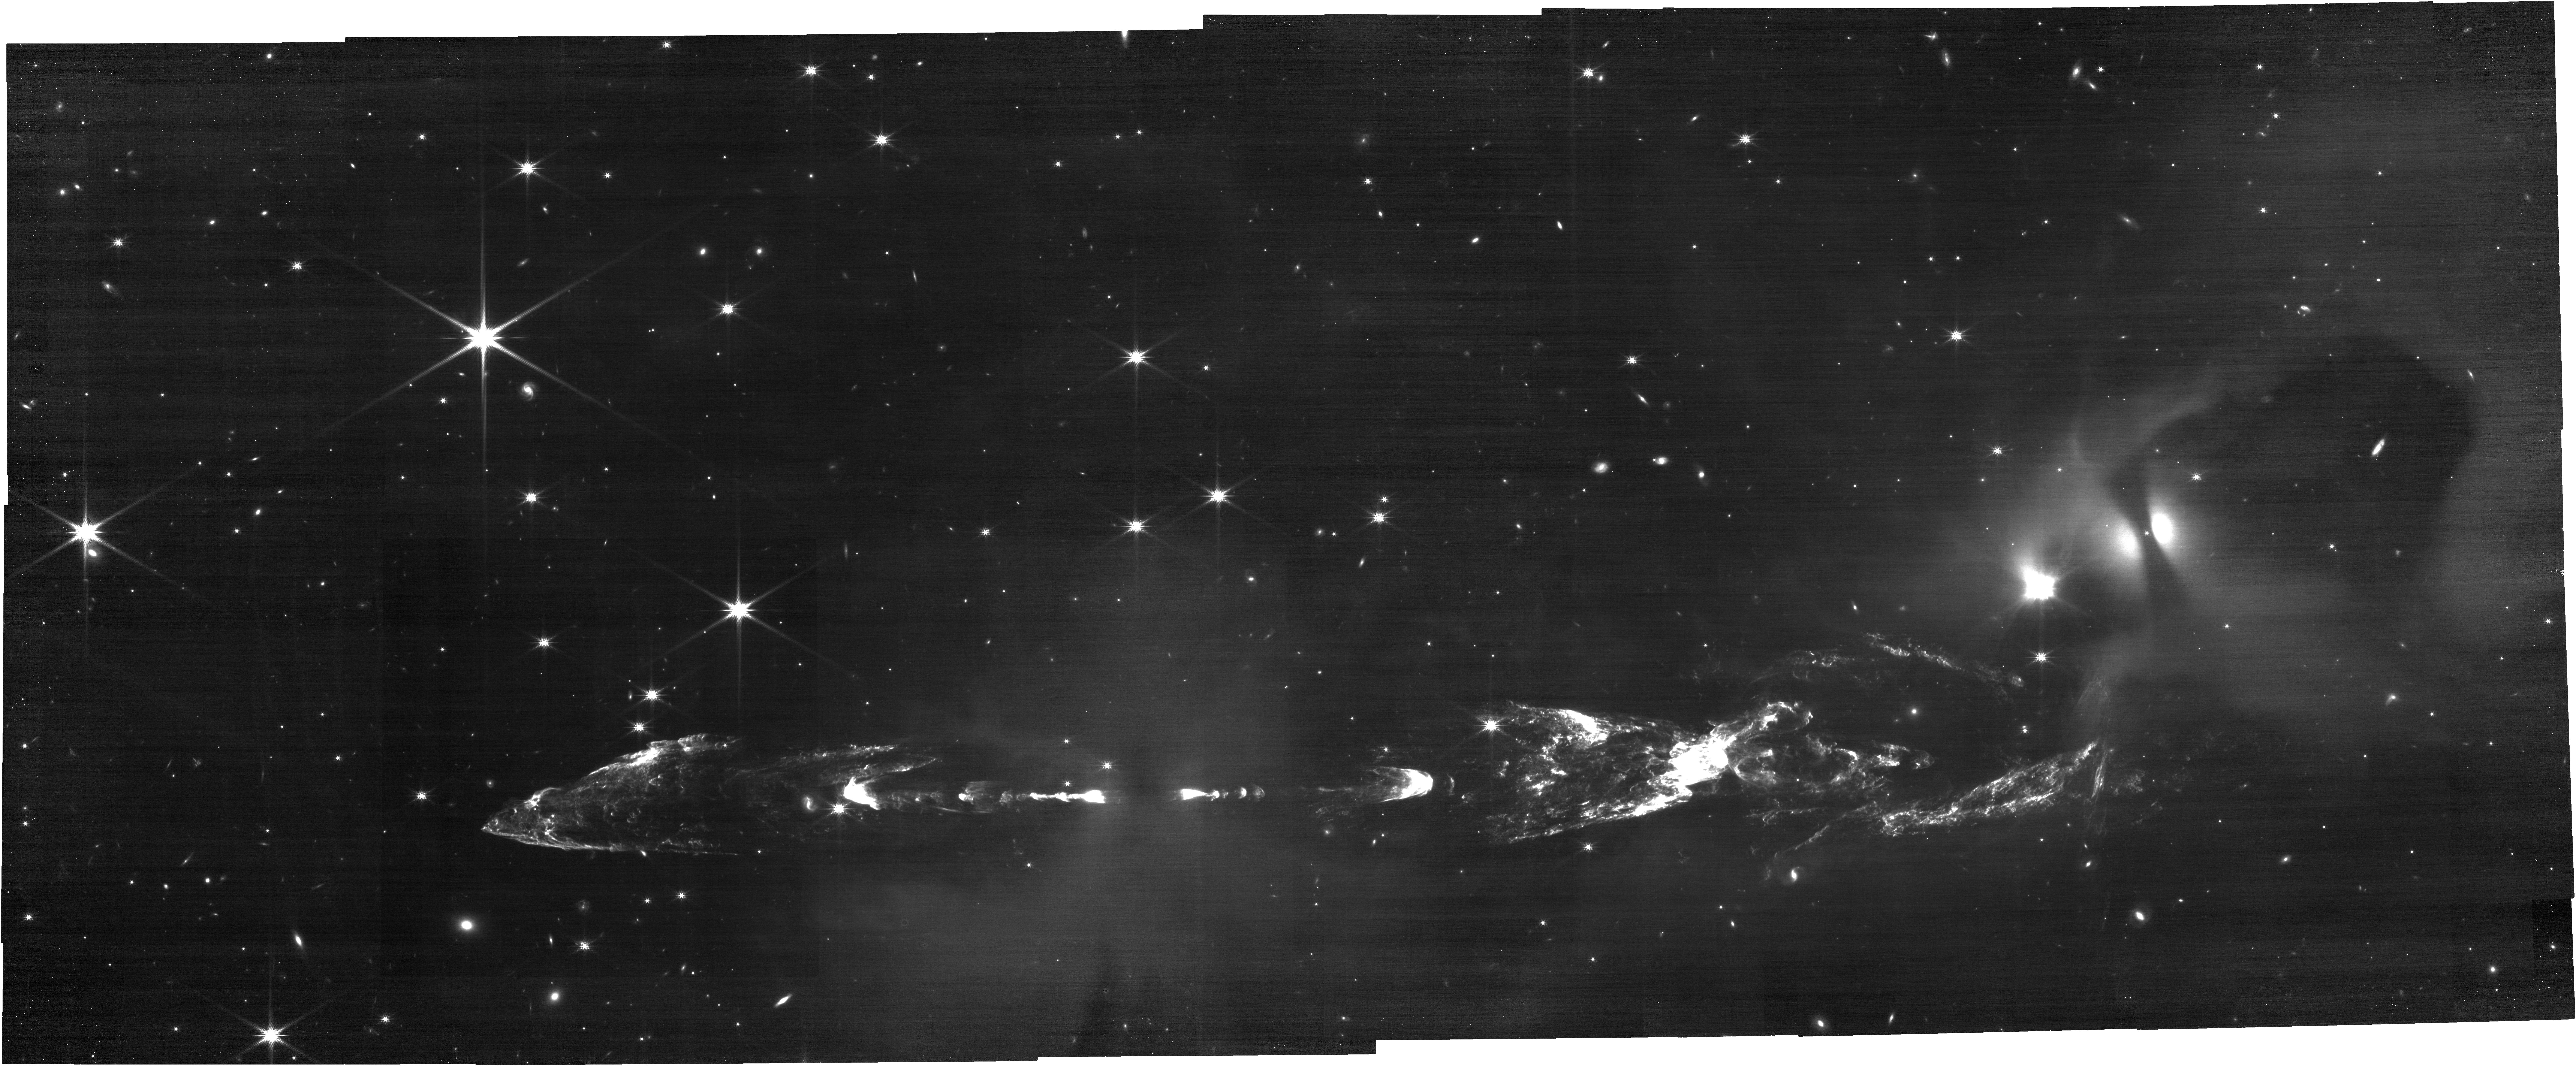
Target: HH212-POS1
Instrument: NIRCAM
Filter: F200W
Exposure: 30 min
Observation ID: jw02771-o001_t001_nircam_clear-f200w

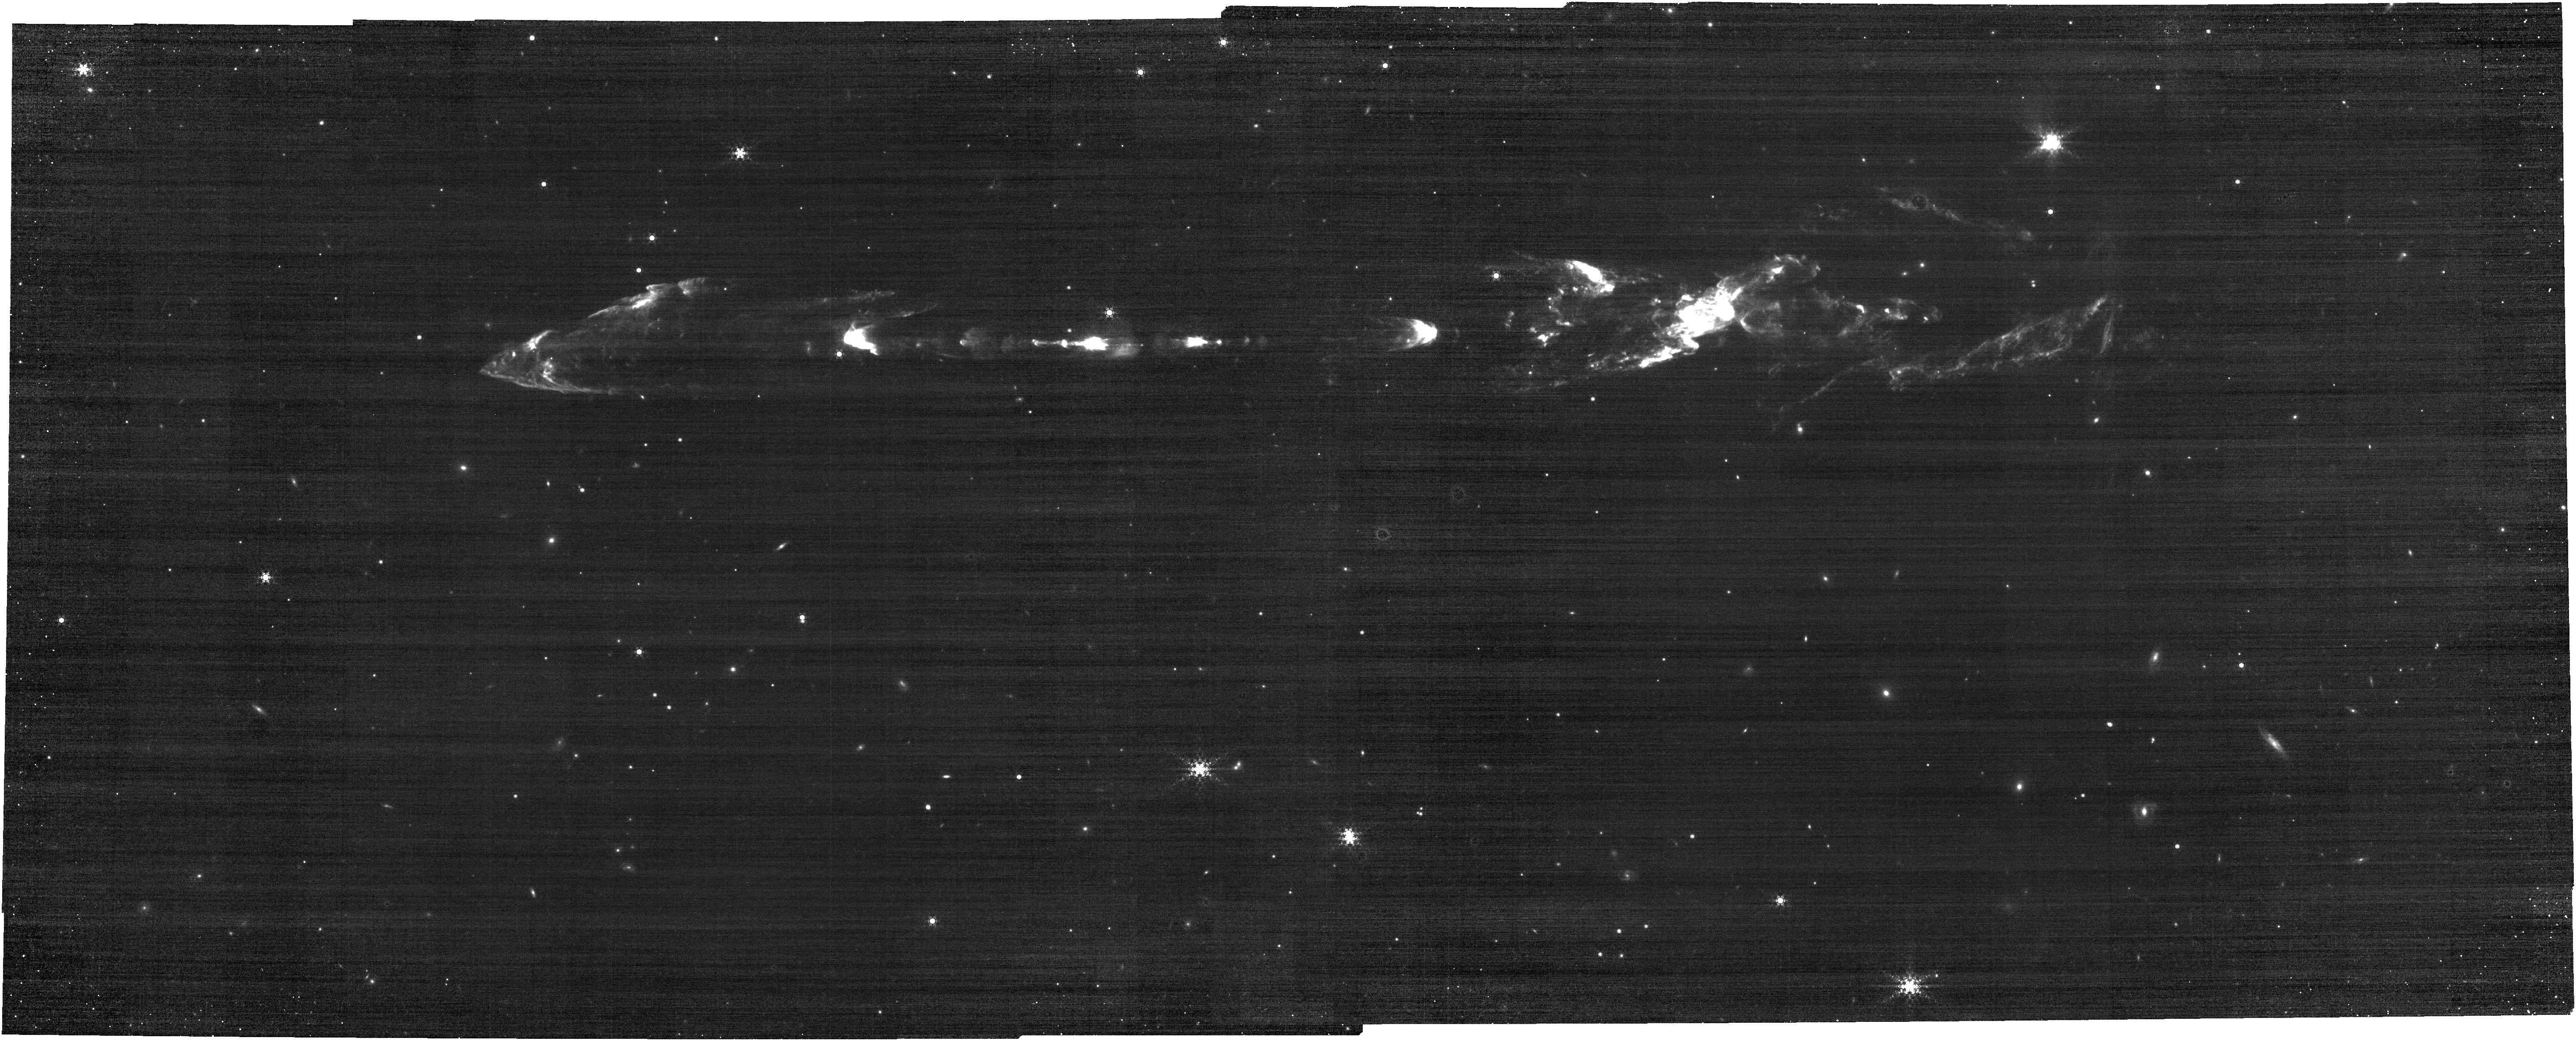
Target: HH212-POS2
Instrument: NIRCAM
Filter: F444W+F466N
Exposure: 30 min
Observation ID: jw02771-o002_t002_nircam_f444w-f466n

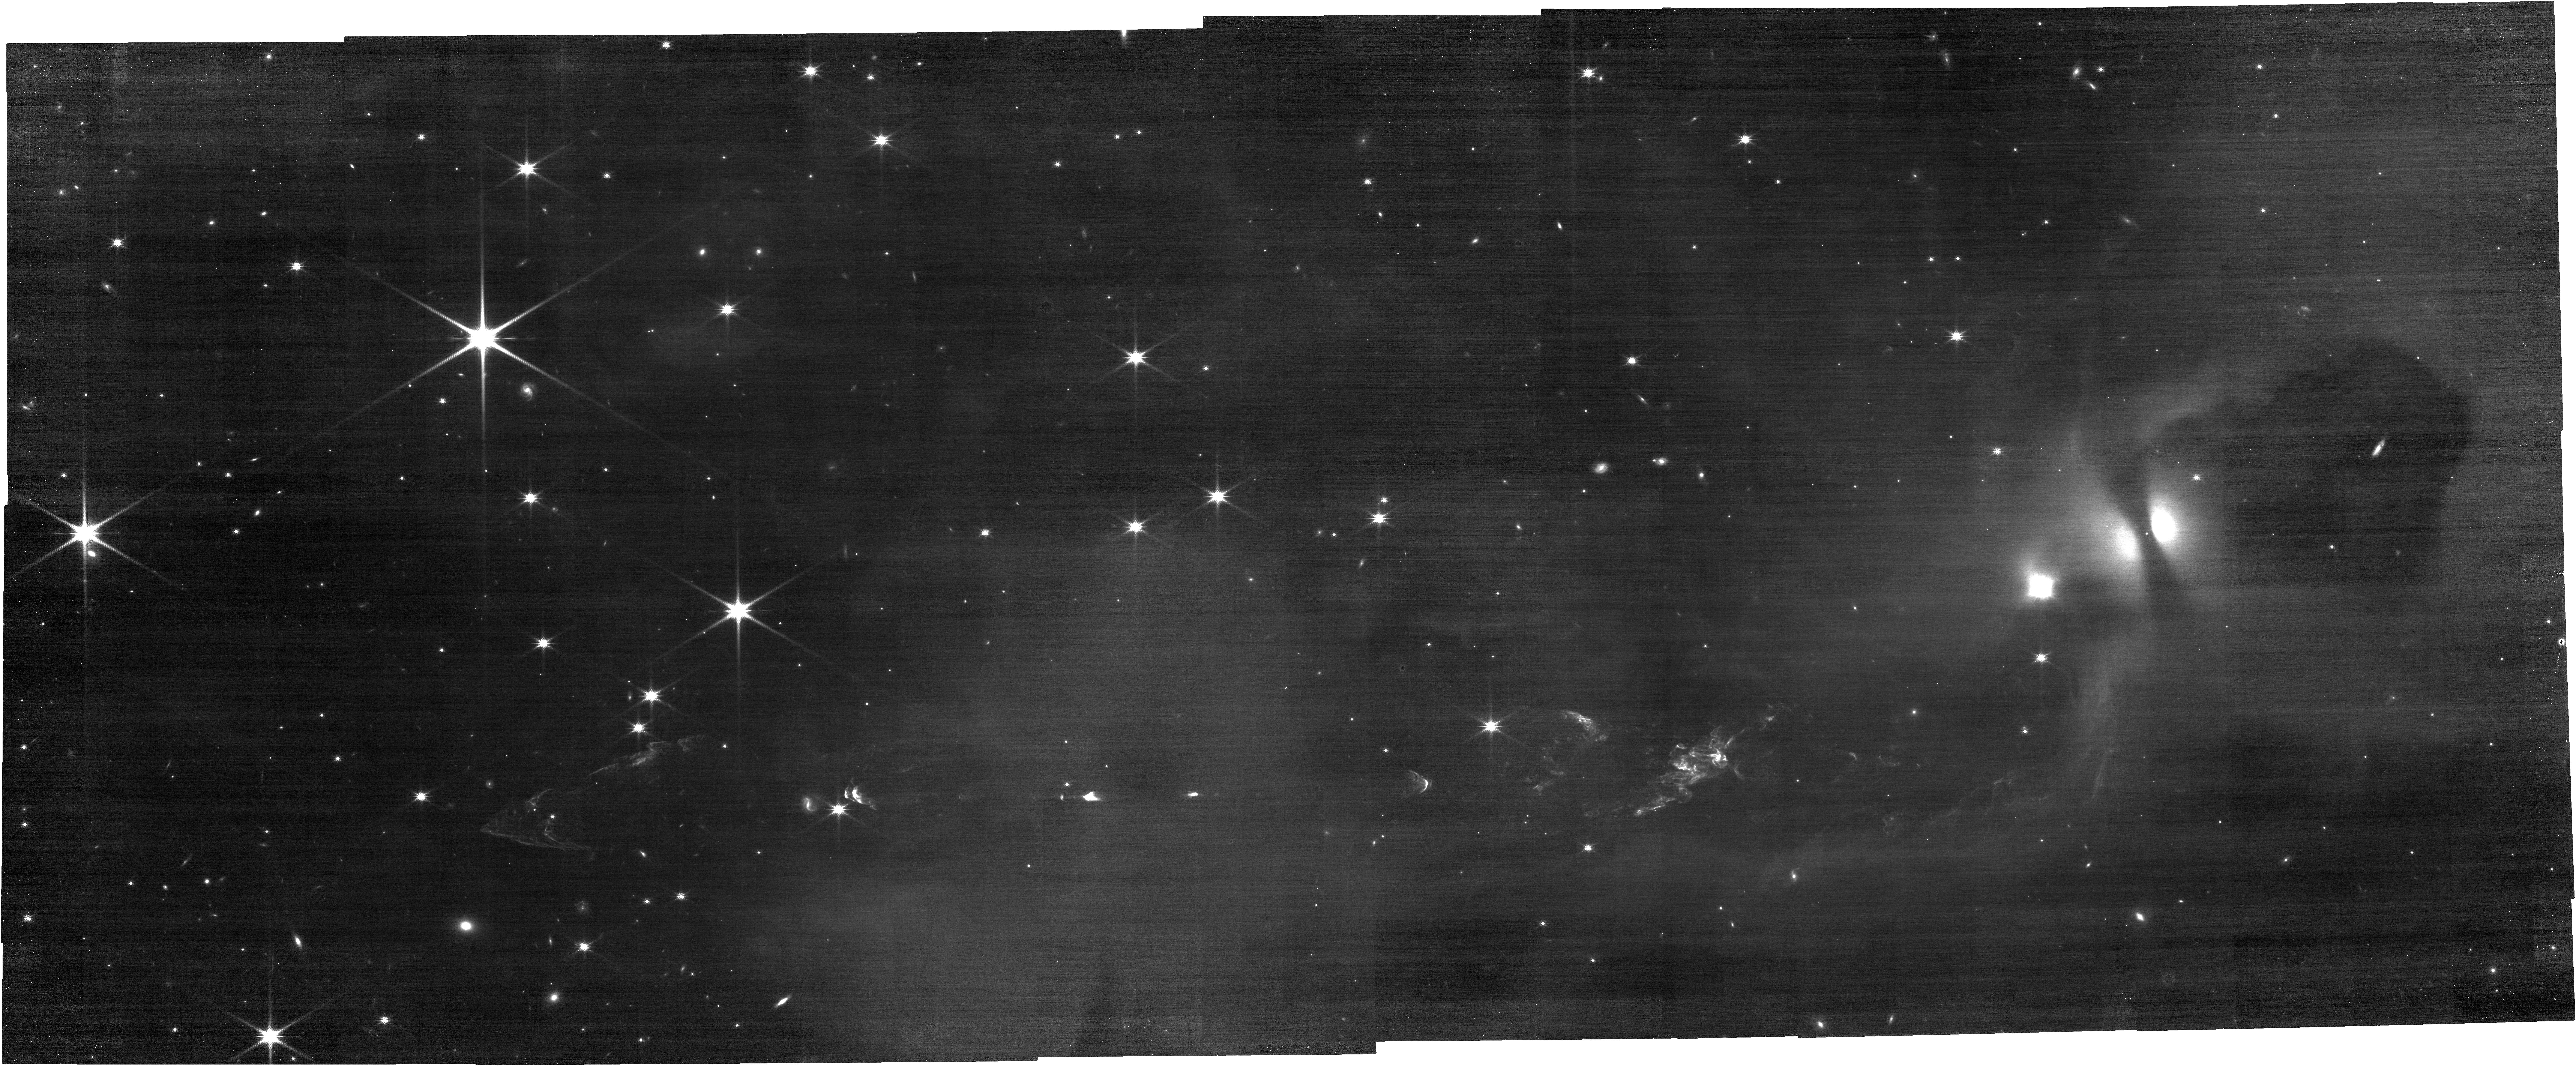
Target: HH212-POS1
Instrument: NIRCAM
Filter: F150W
Exposure: 30 min
Observation ID: jw02771-o001_t001_nircam_clear-f150w

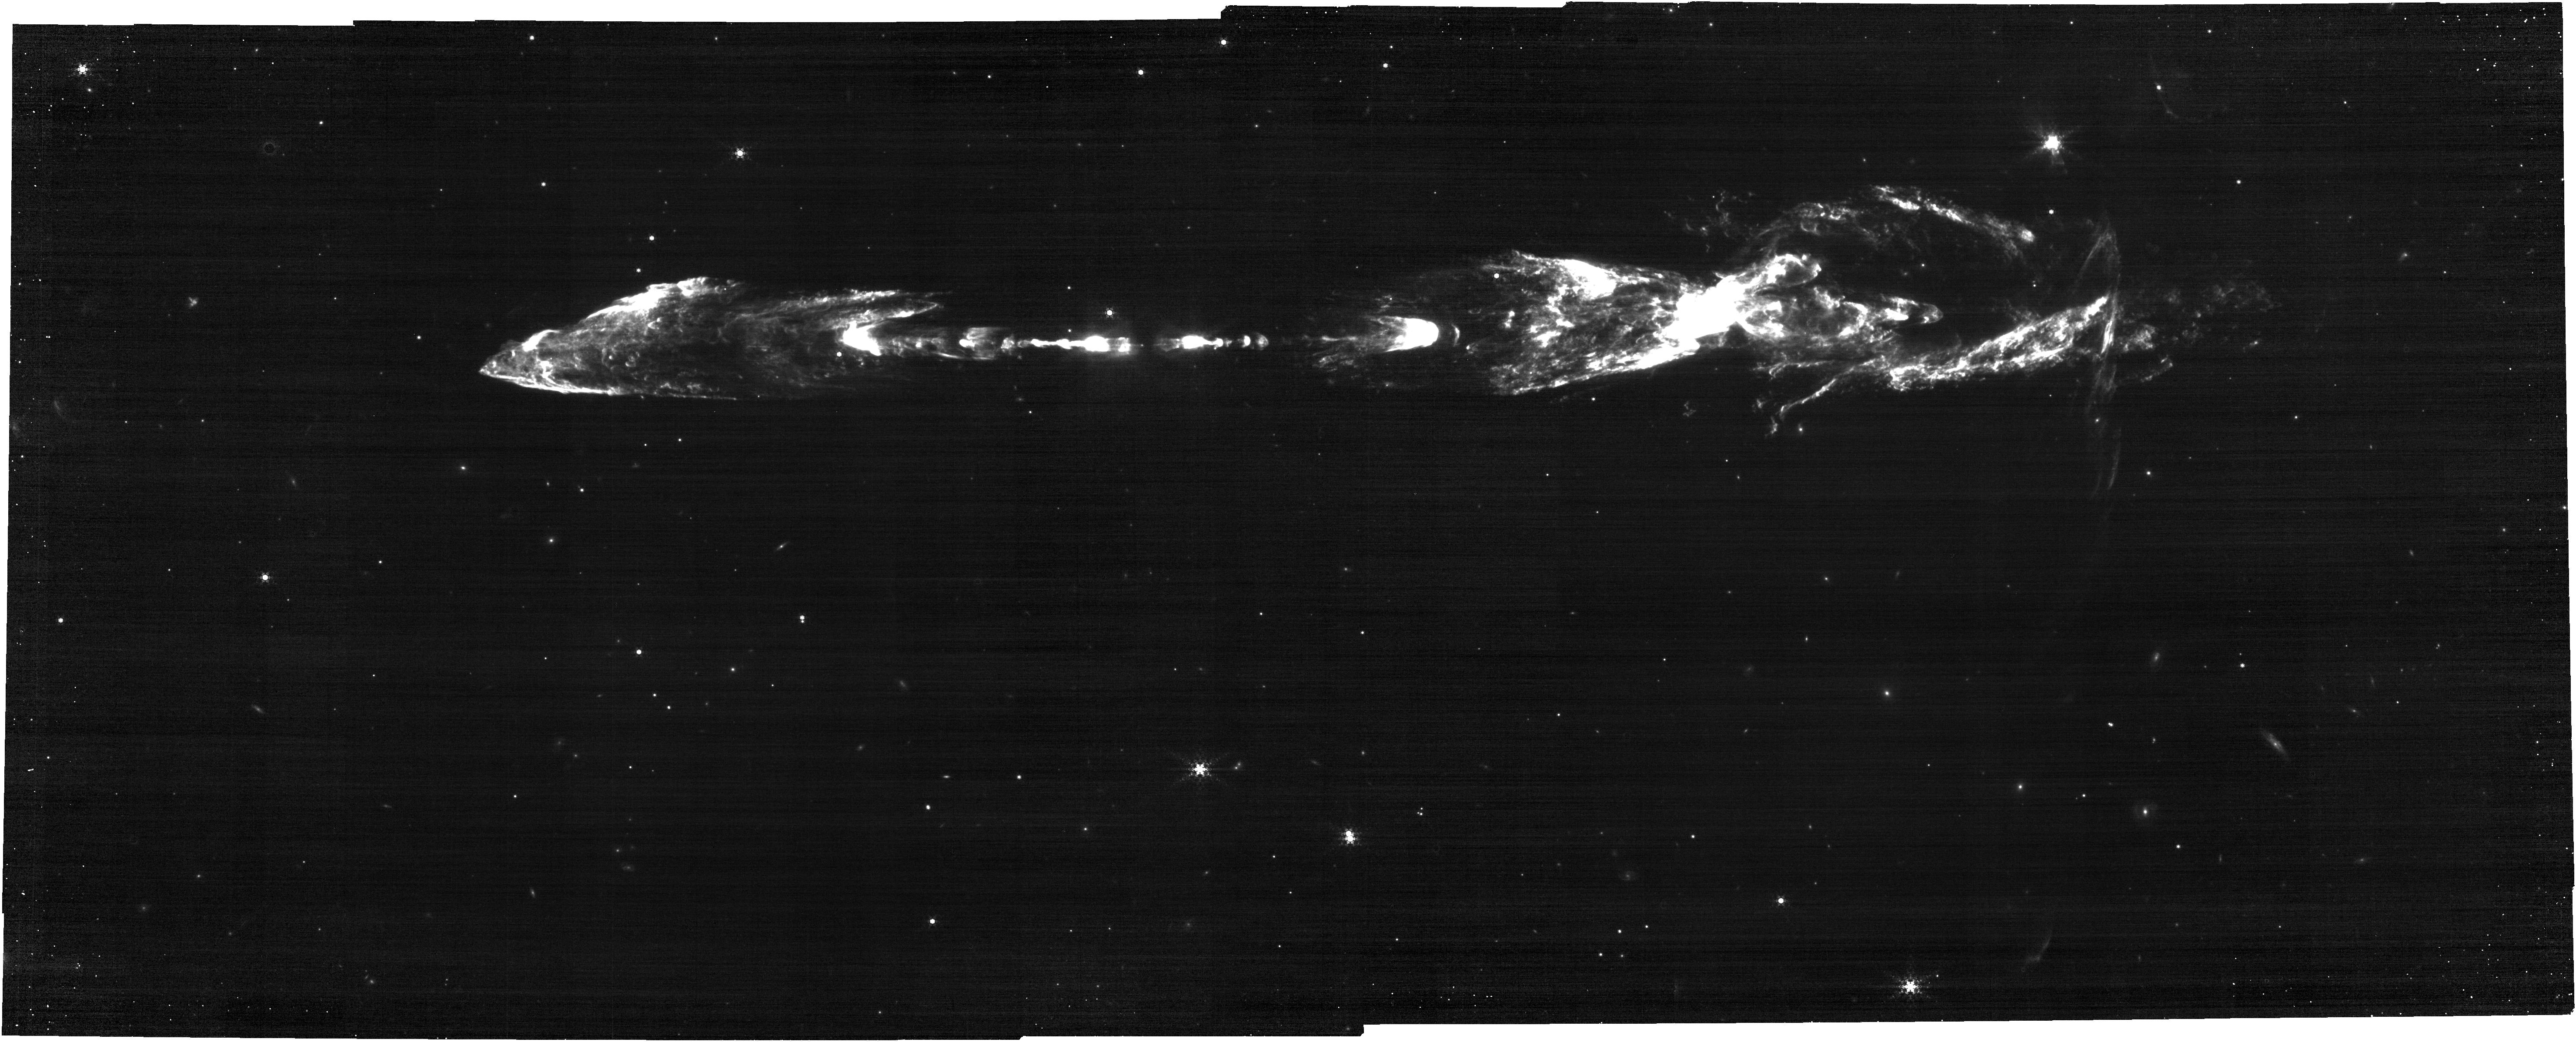
Target: HH212-POS2
Instrument: NIRCAM
Filter: F444W+F470N
Exposure: 30 min
Observation ID: jw02771-o002_t002_nircam_f444w-f470n

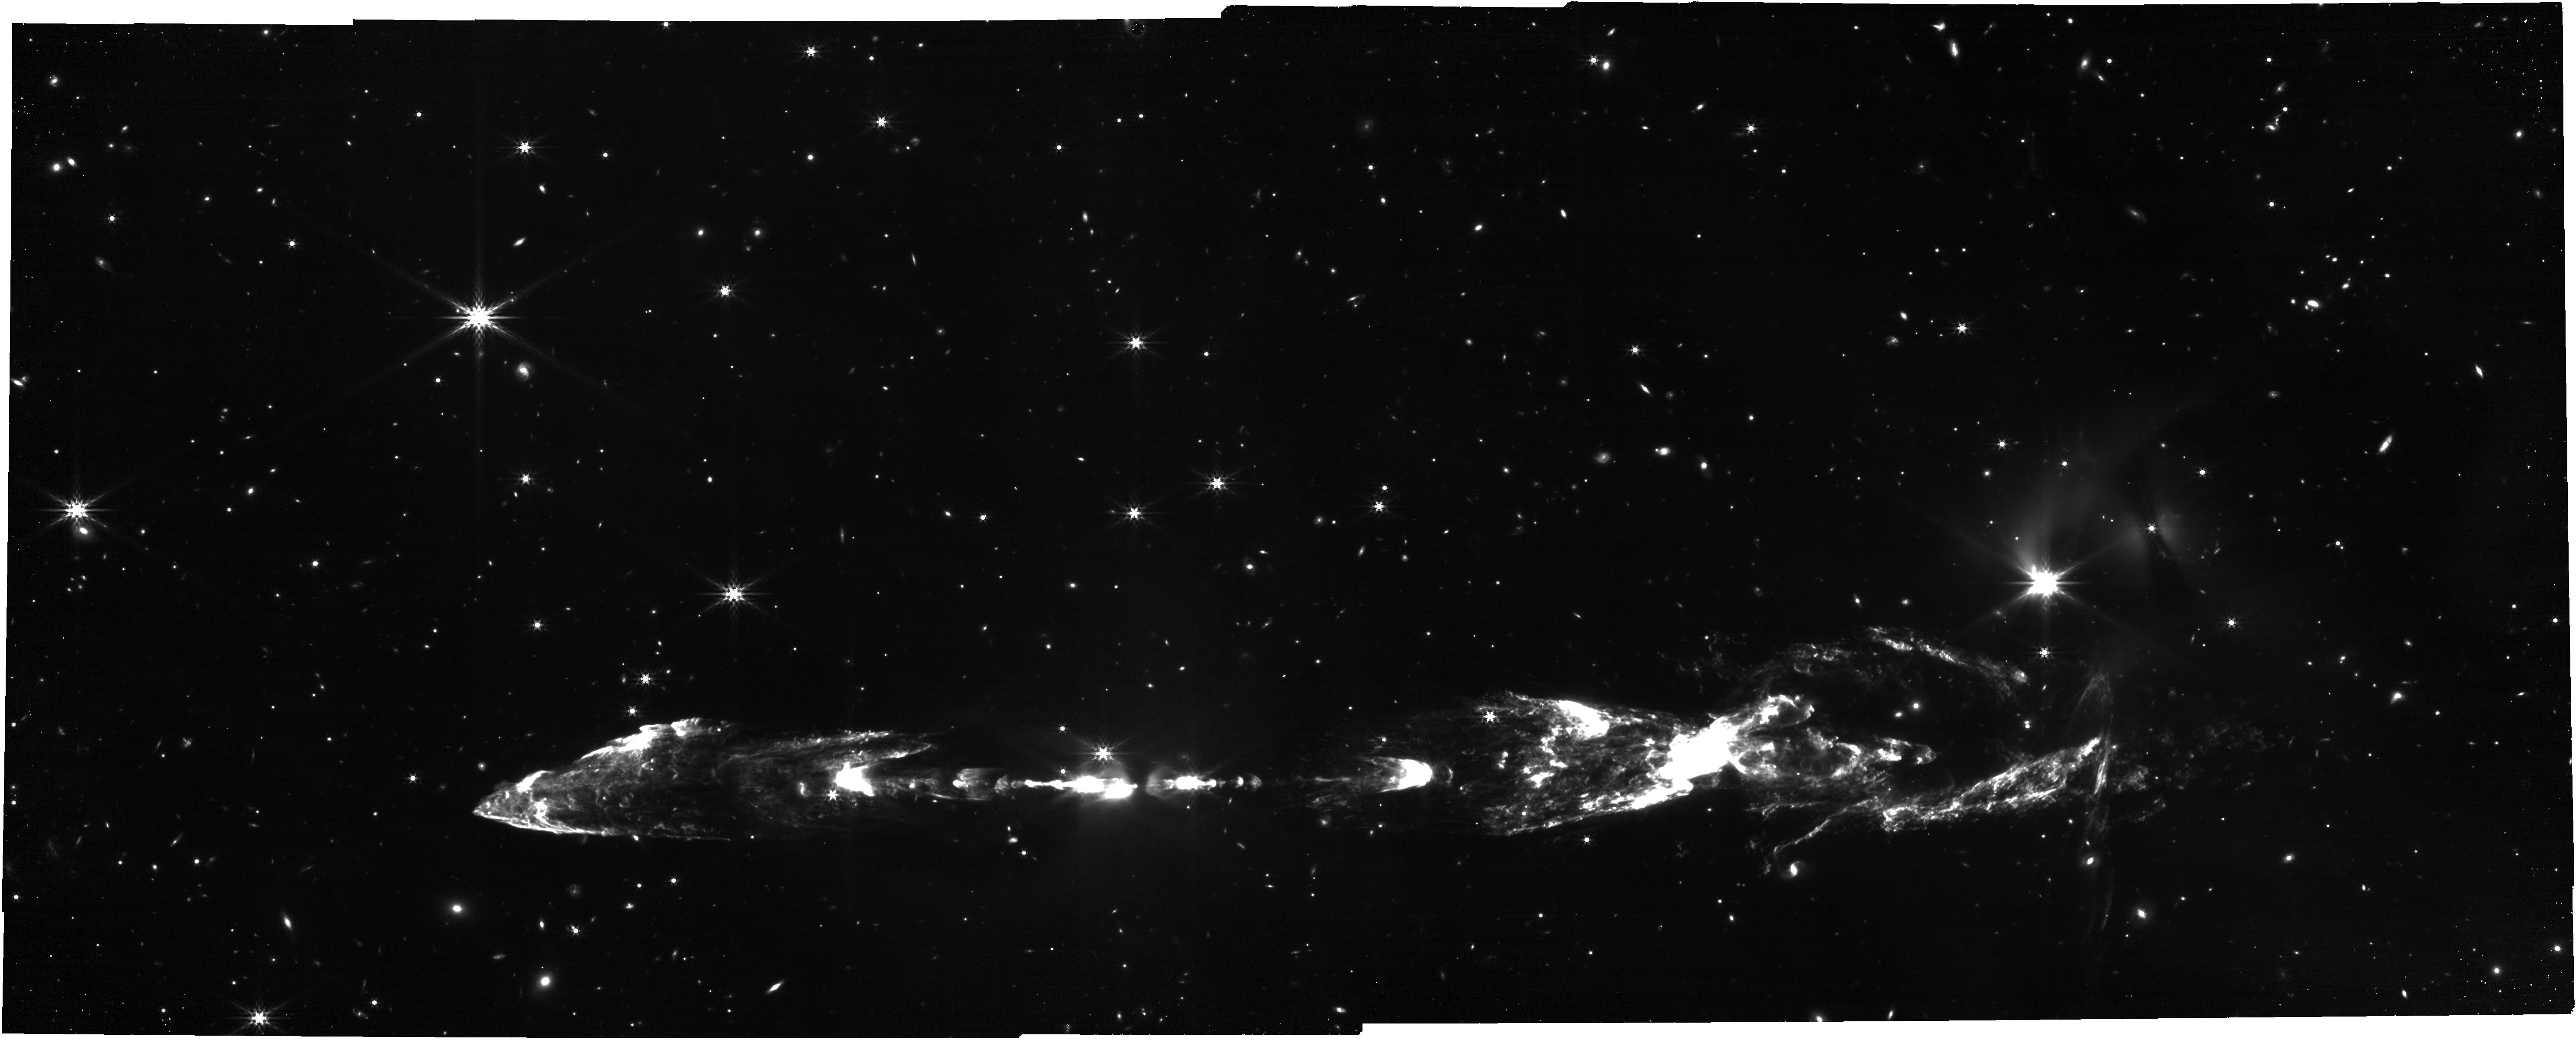
Target: HH212-POS1
Instrument: NIRCAM
Filter: F444W
Exposure: 30 min
Observation ID: jw02771-o001_t001_nircam_clear-f444w

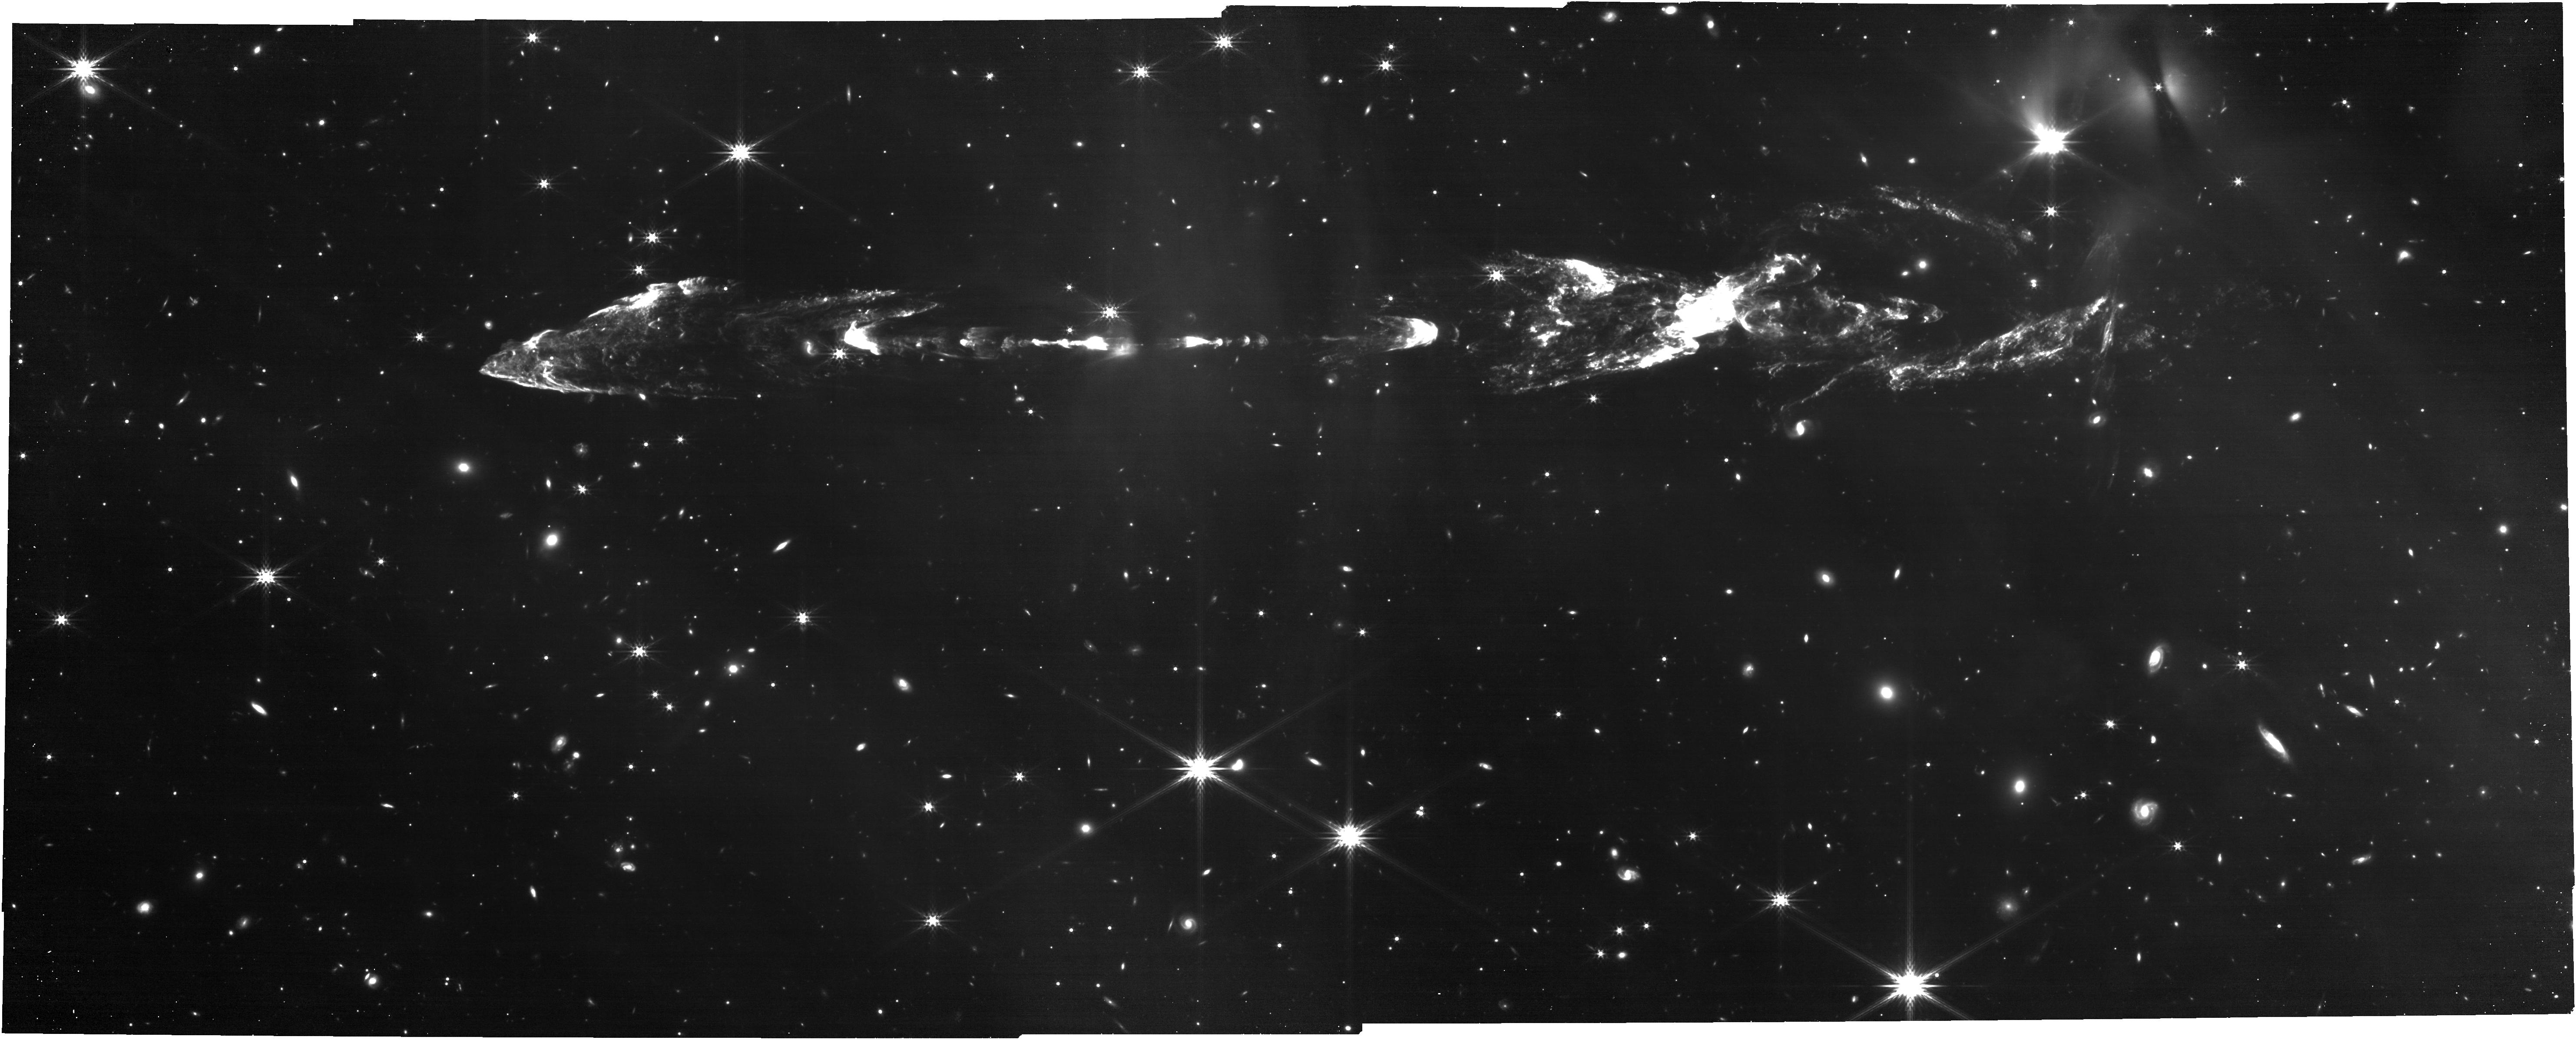
Target: HH212-POS2
Instrument: NIRCAM
Filter: F356W
Exposure: 30 min
Observation ID: jw02771-o002_t002_nircam_clear-f356w

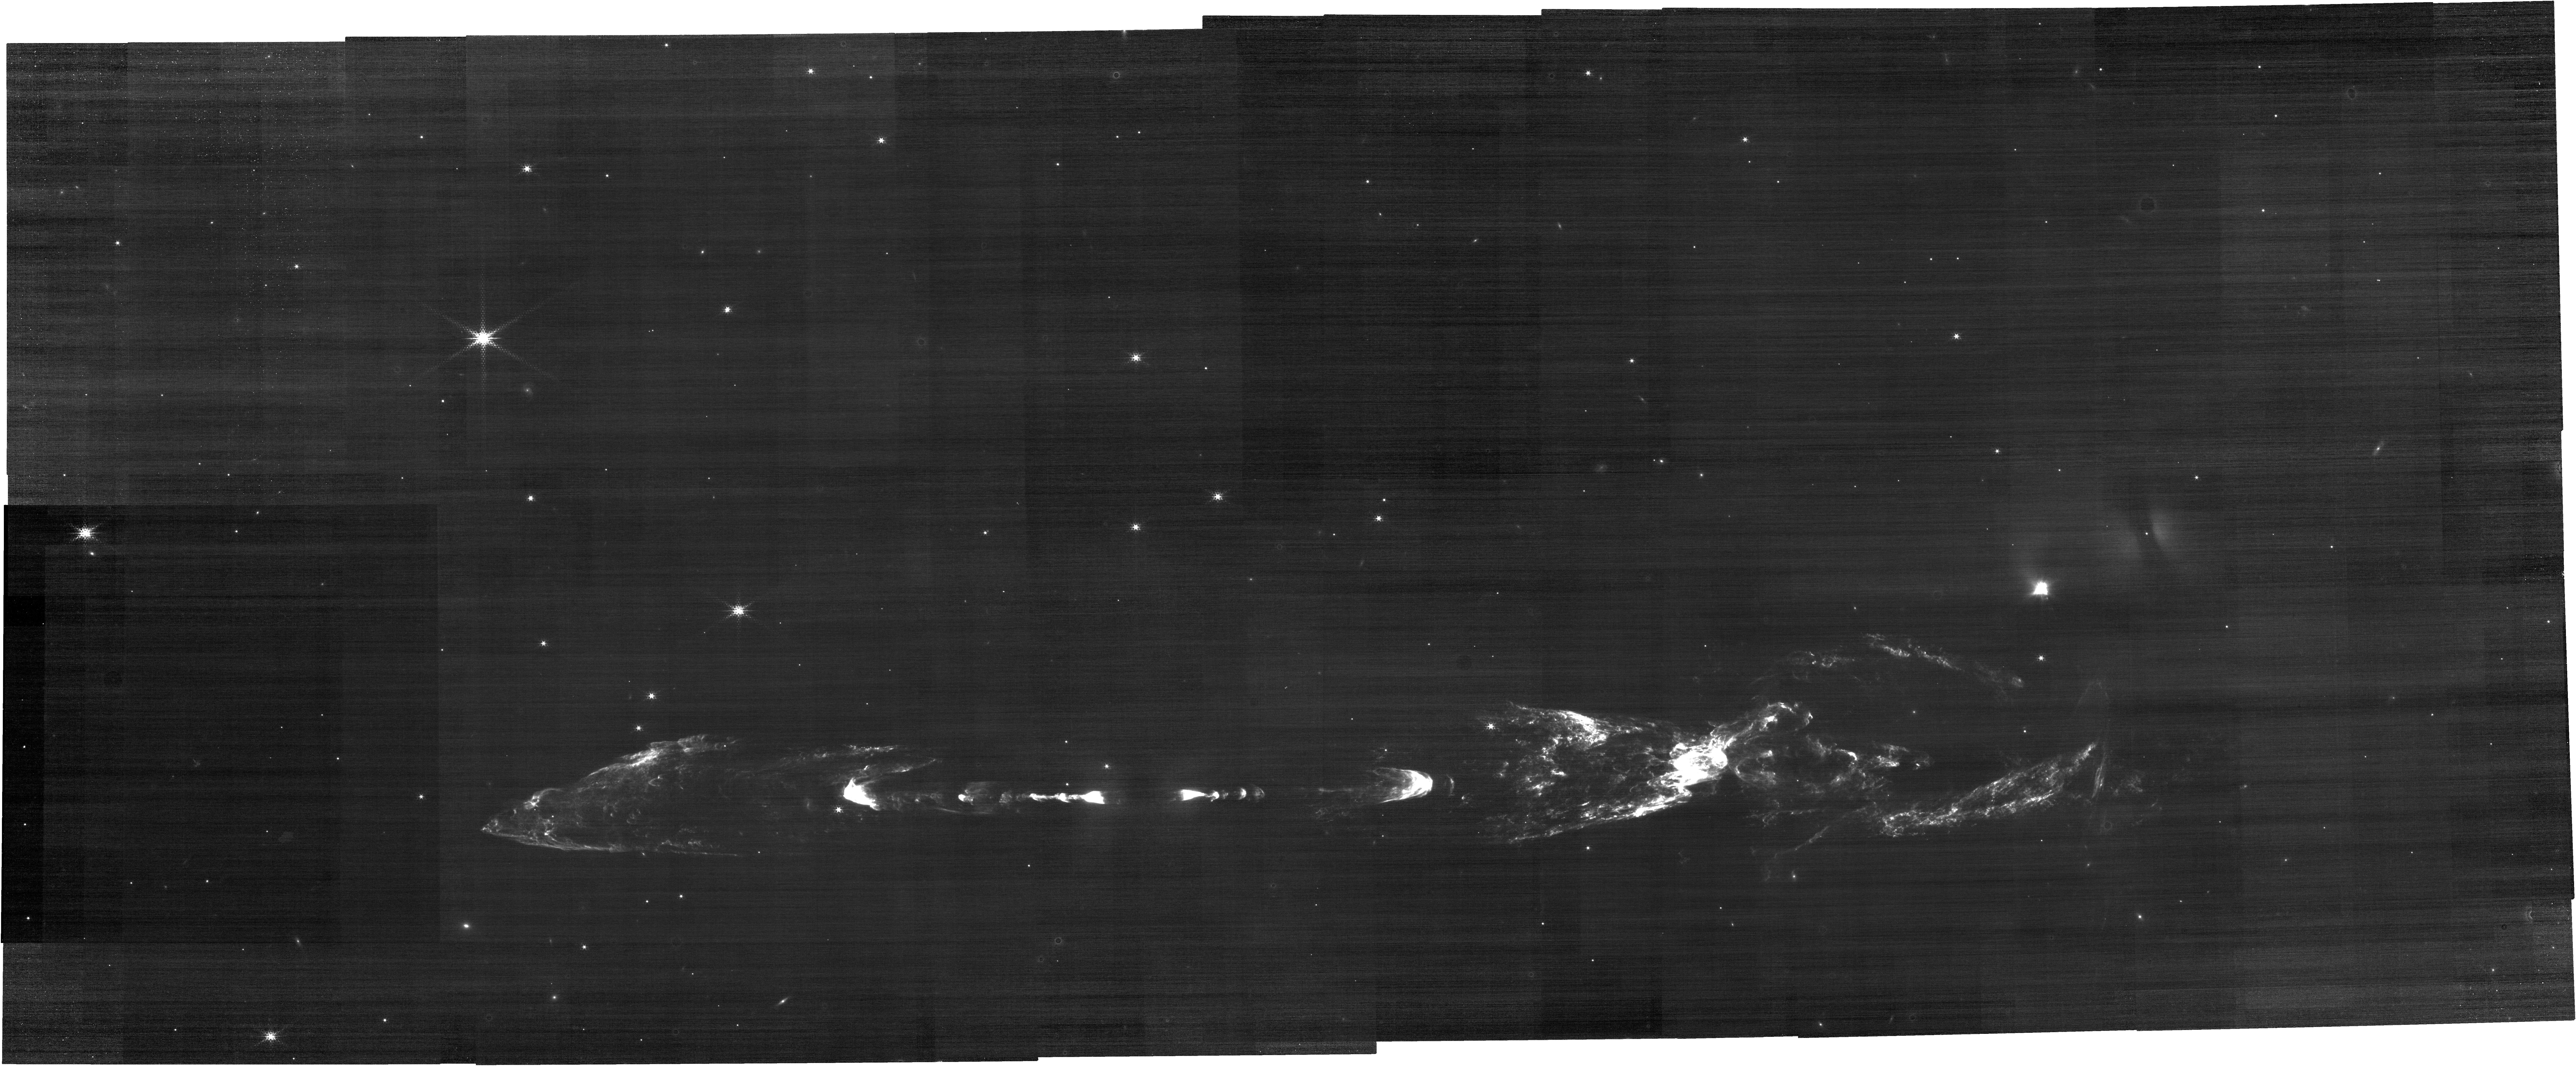
Target: HH212-POS1
Instrument: NIRCAM
Filter: F212N
Exposure: 1 h
Observation ID: jw02771-o001_t001_nircam_clear-f212n

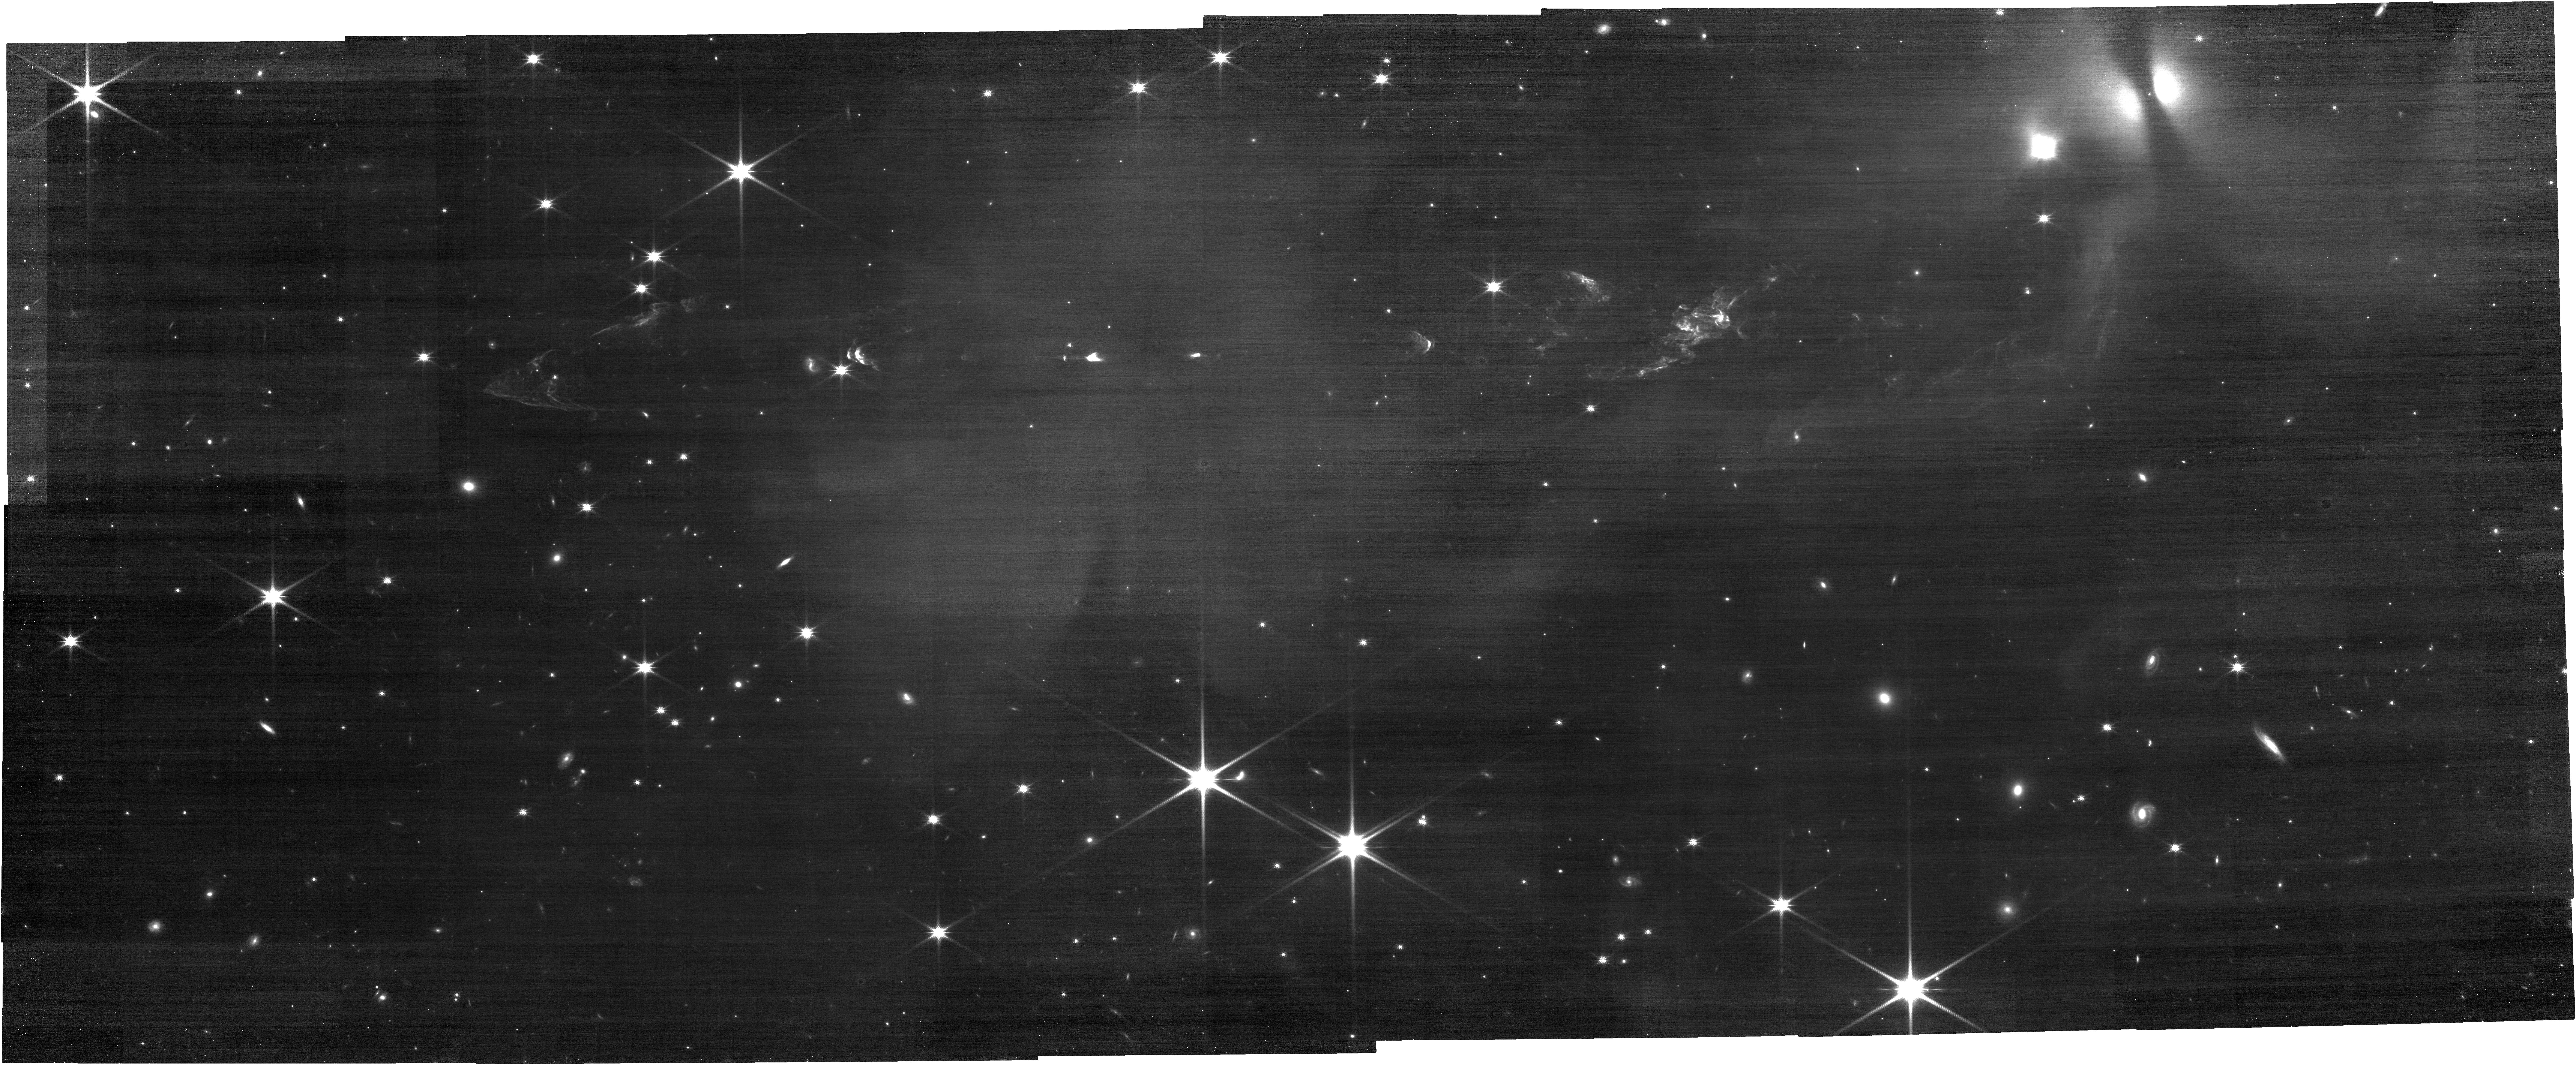
Target: HH212-POS2
Instrument: NIRCAM
Filter: F150W
Exposure: 30 min
Observation ID: jw02771-o002_t002_nircam_clear-f150w

Structure, Excitation, and Proper Motions in the Symmetric HH212 Jet: Epoch 2 (PI: McCaughrean, Mark J.)

We will carry out NIRCam imaging covering the highly-symmetric young outflow HH212 over a field of ~6.1 arcmin x 3.5 arcmin. In shocked H2, the jet is ~4 arcmin long. We will take images in seven filters: two lines of shocked molecular hydrogen (v=1–0 S(1) at 2.12 microns, F212N; v=0–0 S(9) at 4.69 microns, F470N), CO line emission (F466N), & continuum filters (F150W, F200W, F356W, F444W), partly as corresponding line+continuum filters, but also to make a more detailed assessment of faint, diffuse continuum nebulosity around the jet and protostar, as well to better identify and eliminate background galaxies, of which there are many in the field. Since our discovery of the jet in 1994, we have been conducting a variety of near-infrared and millimetre studies, and the JWST data will advance this work in three key ways. First, the spatial resolution in the 2.12 micron line images will be ~5 x better than our best ground-based data (seeing limited at ~0.3”), and thus allow us to resolve small-scale shock details throughout the flow, from the inner knots to the large outer bowshocks. Second, the 2023 date of the observations will constitute a second JWST epoch for small-scale proper motions & the search for short-term intensity changes in various shock tracers. Third, the complementary LW imaging in the H2 line at 4.69 micron will give a direct indication of the extinction in the flow by comparison with the 2.12 micron line: assuming an excitation temperature of ~2000K, the 2.12 micron/4.69 micron line ratio should be ~3, although extinction may make the ratio smaller. The larger LW pixels will also help bring the effective sensitivities closer together. A fourth and new point is to image the jet in CO to test for emission in that tracer in the outflow. Version 4, submitted 2023-08-10